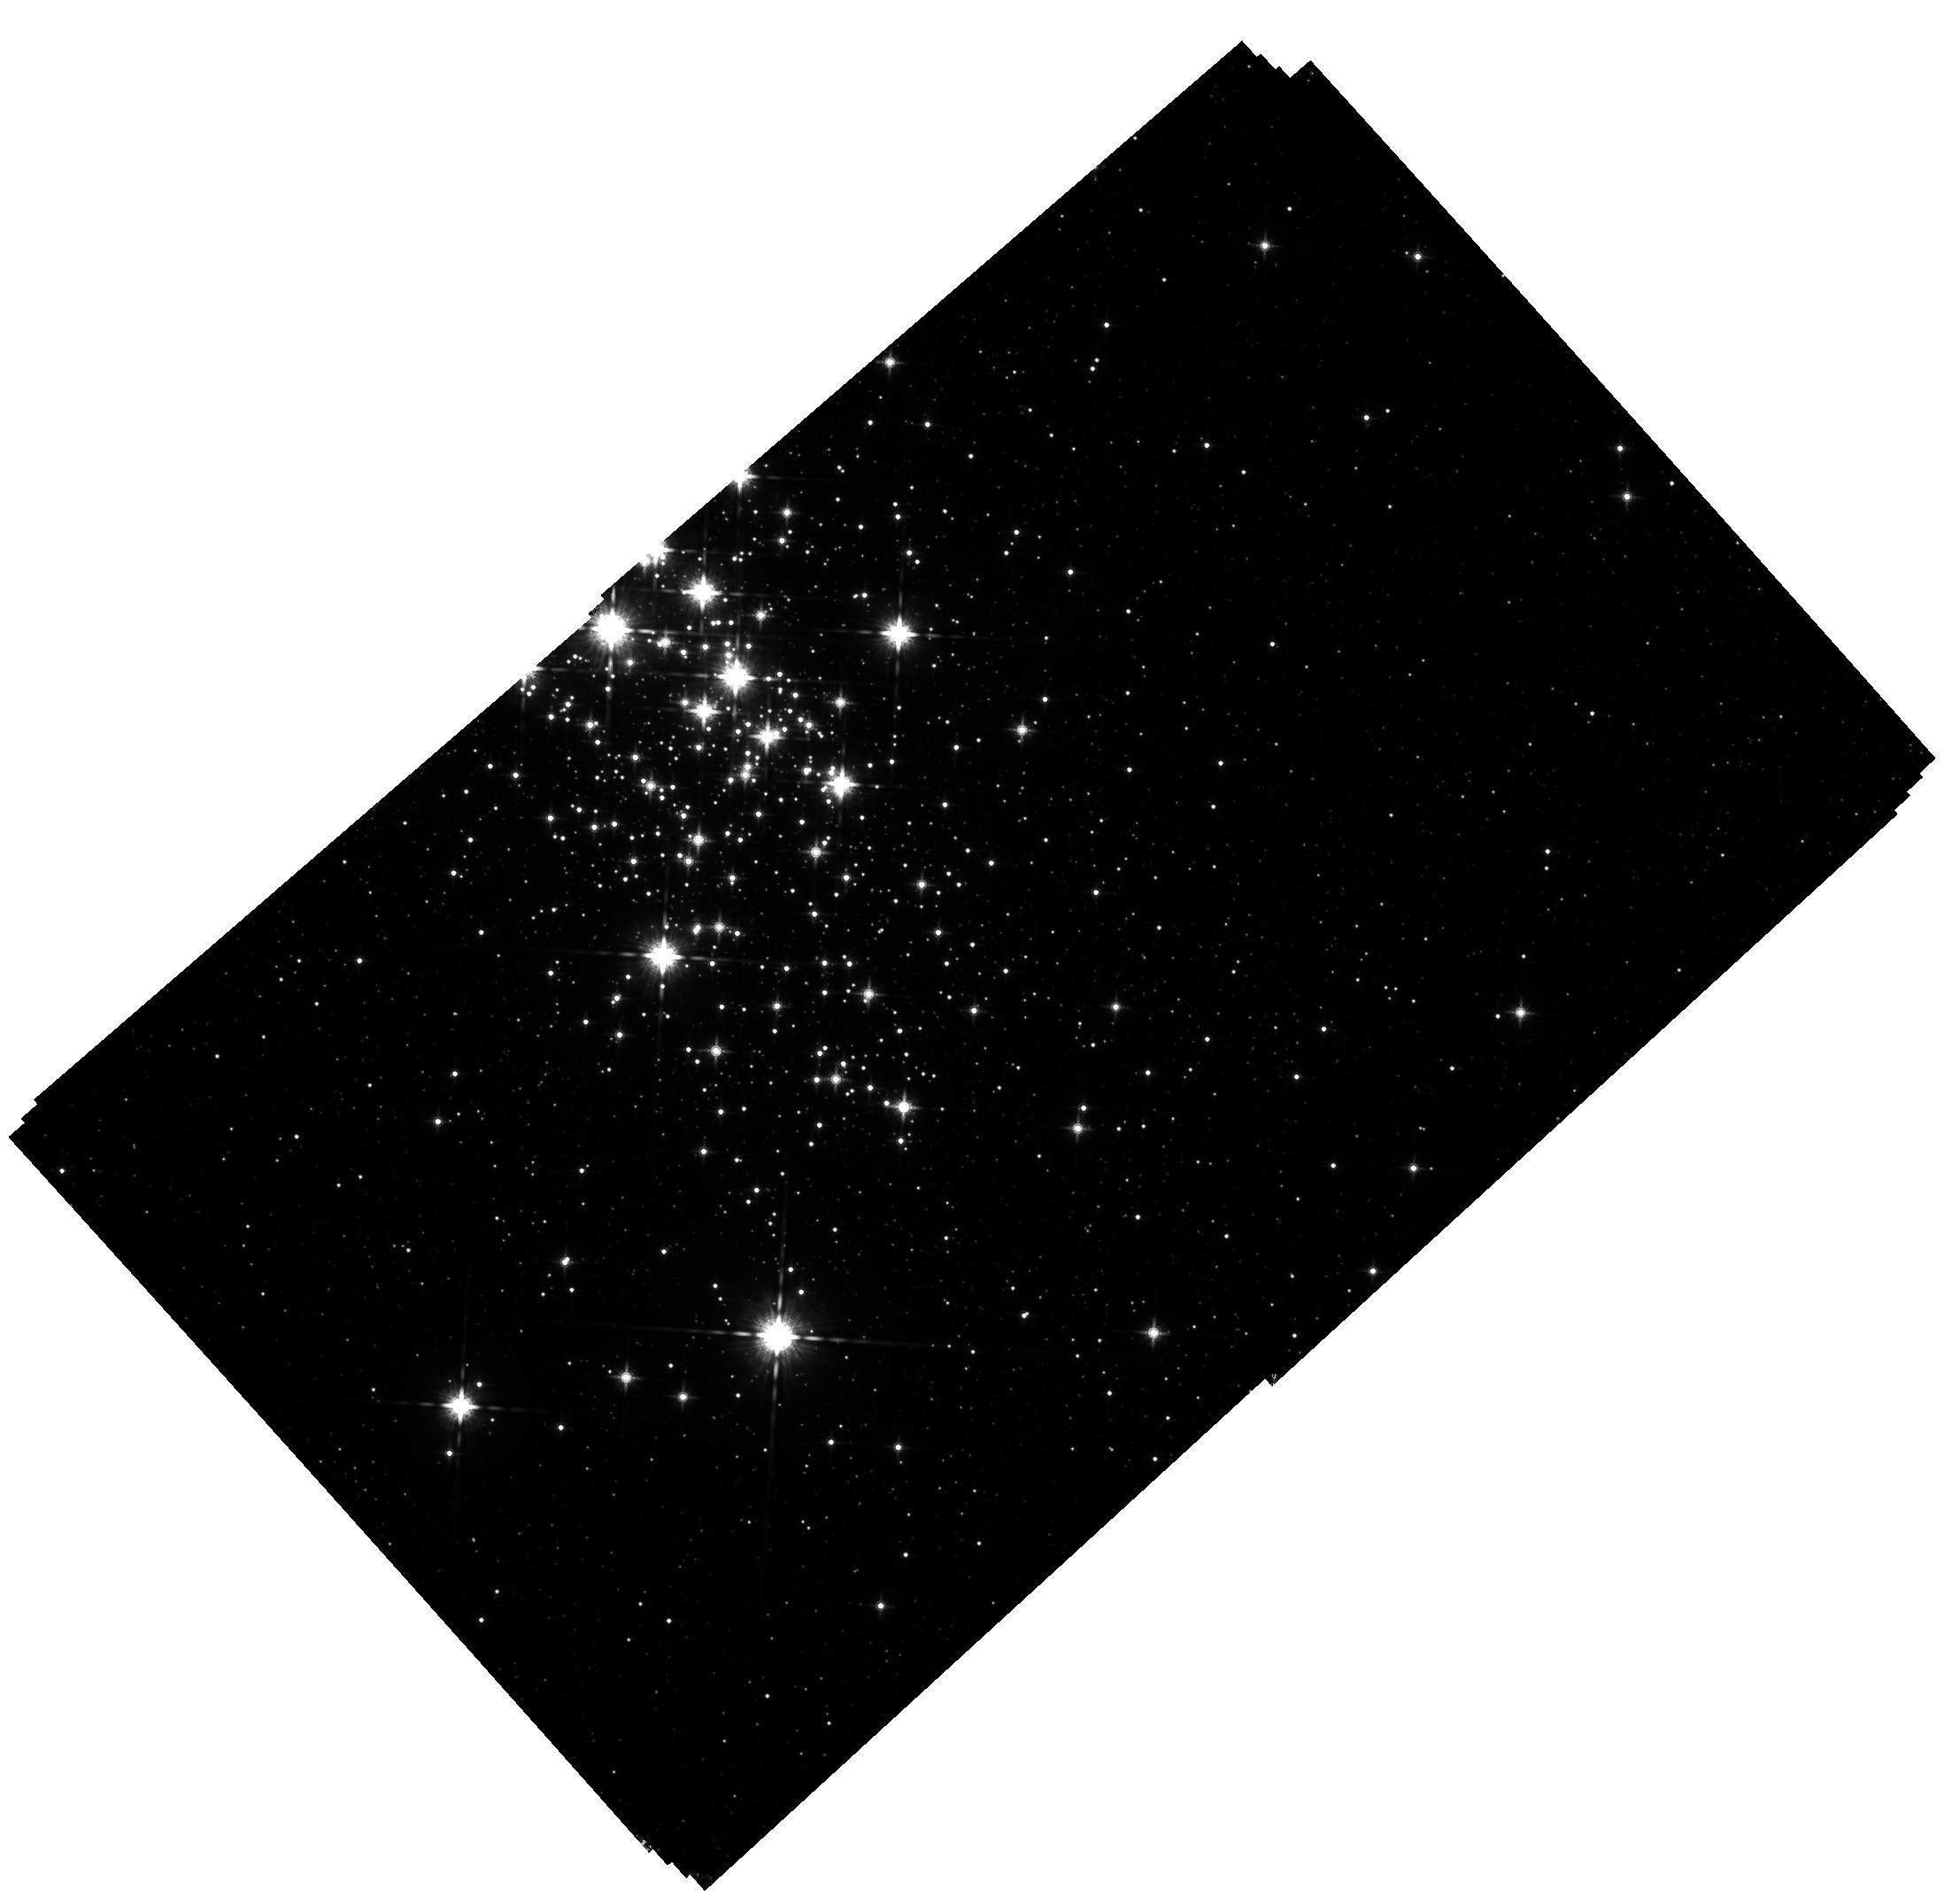
Target: CL-WESTERLUND-1. Instrument: WFC3/IR. Filter: F160W. Exposure: 1.8 h. Observation ID: hst_17119_01_wfc3_ir_f160w_if1i01

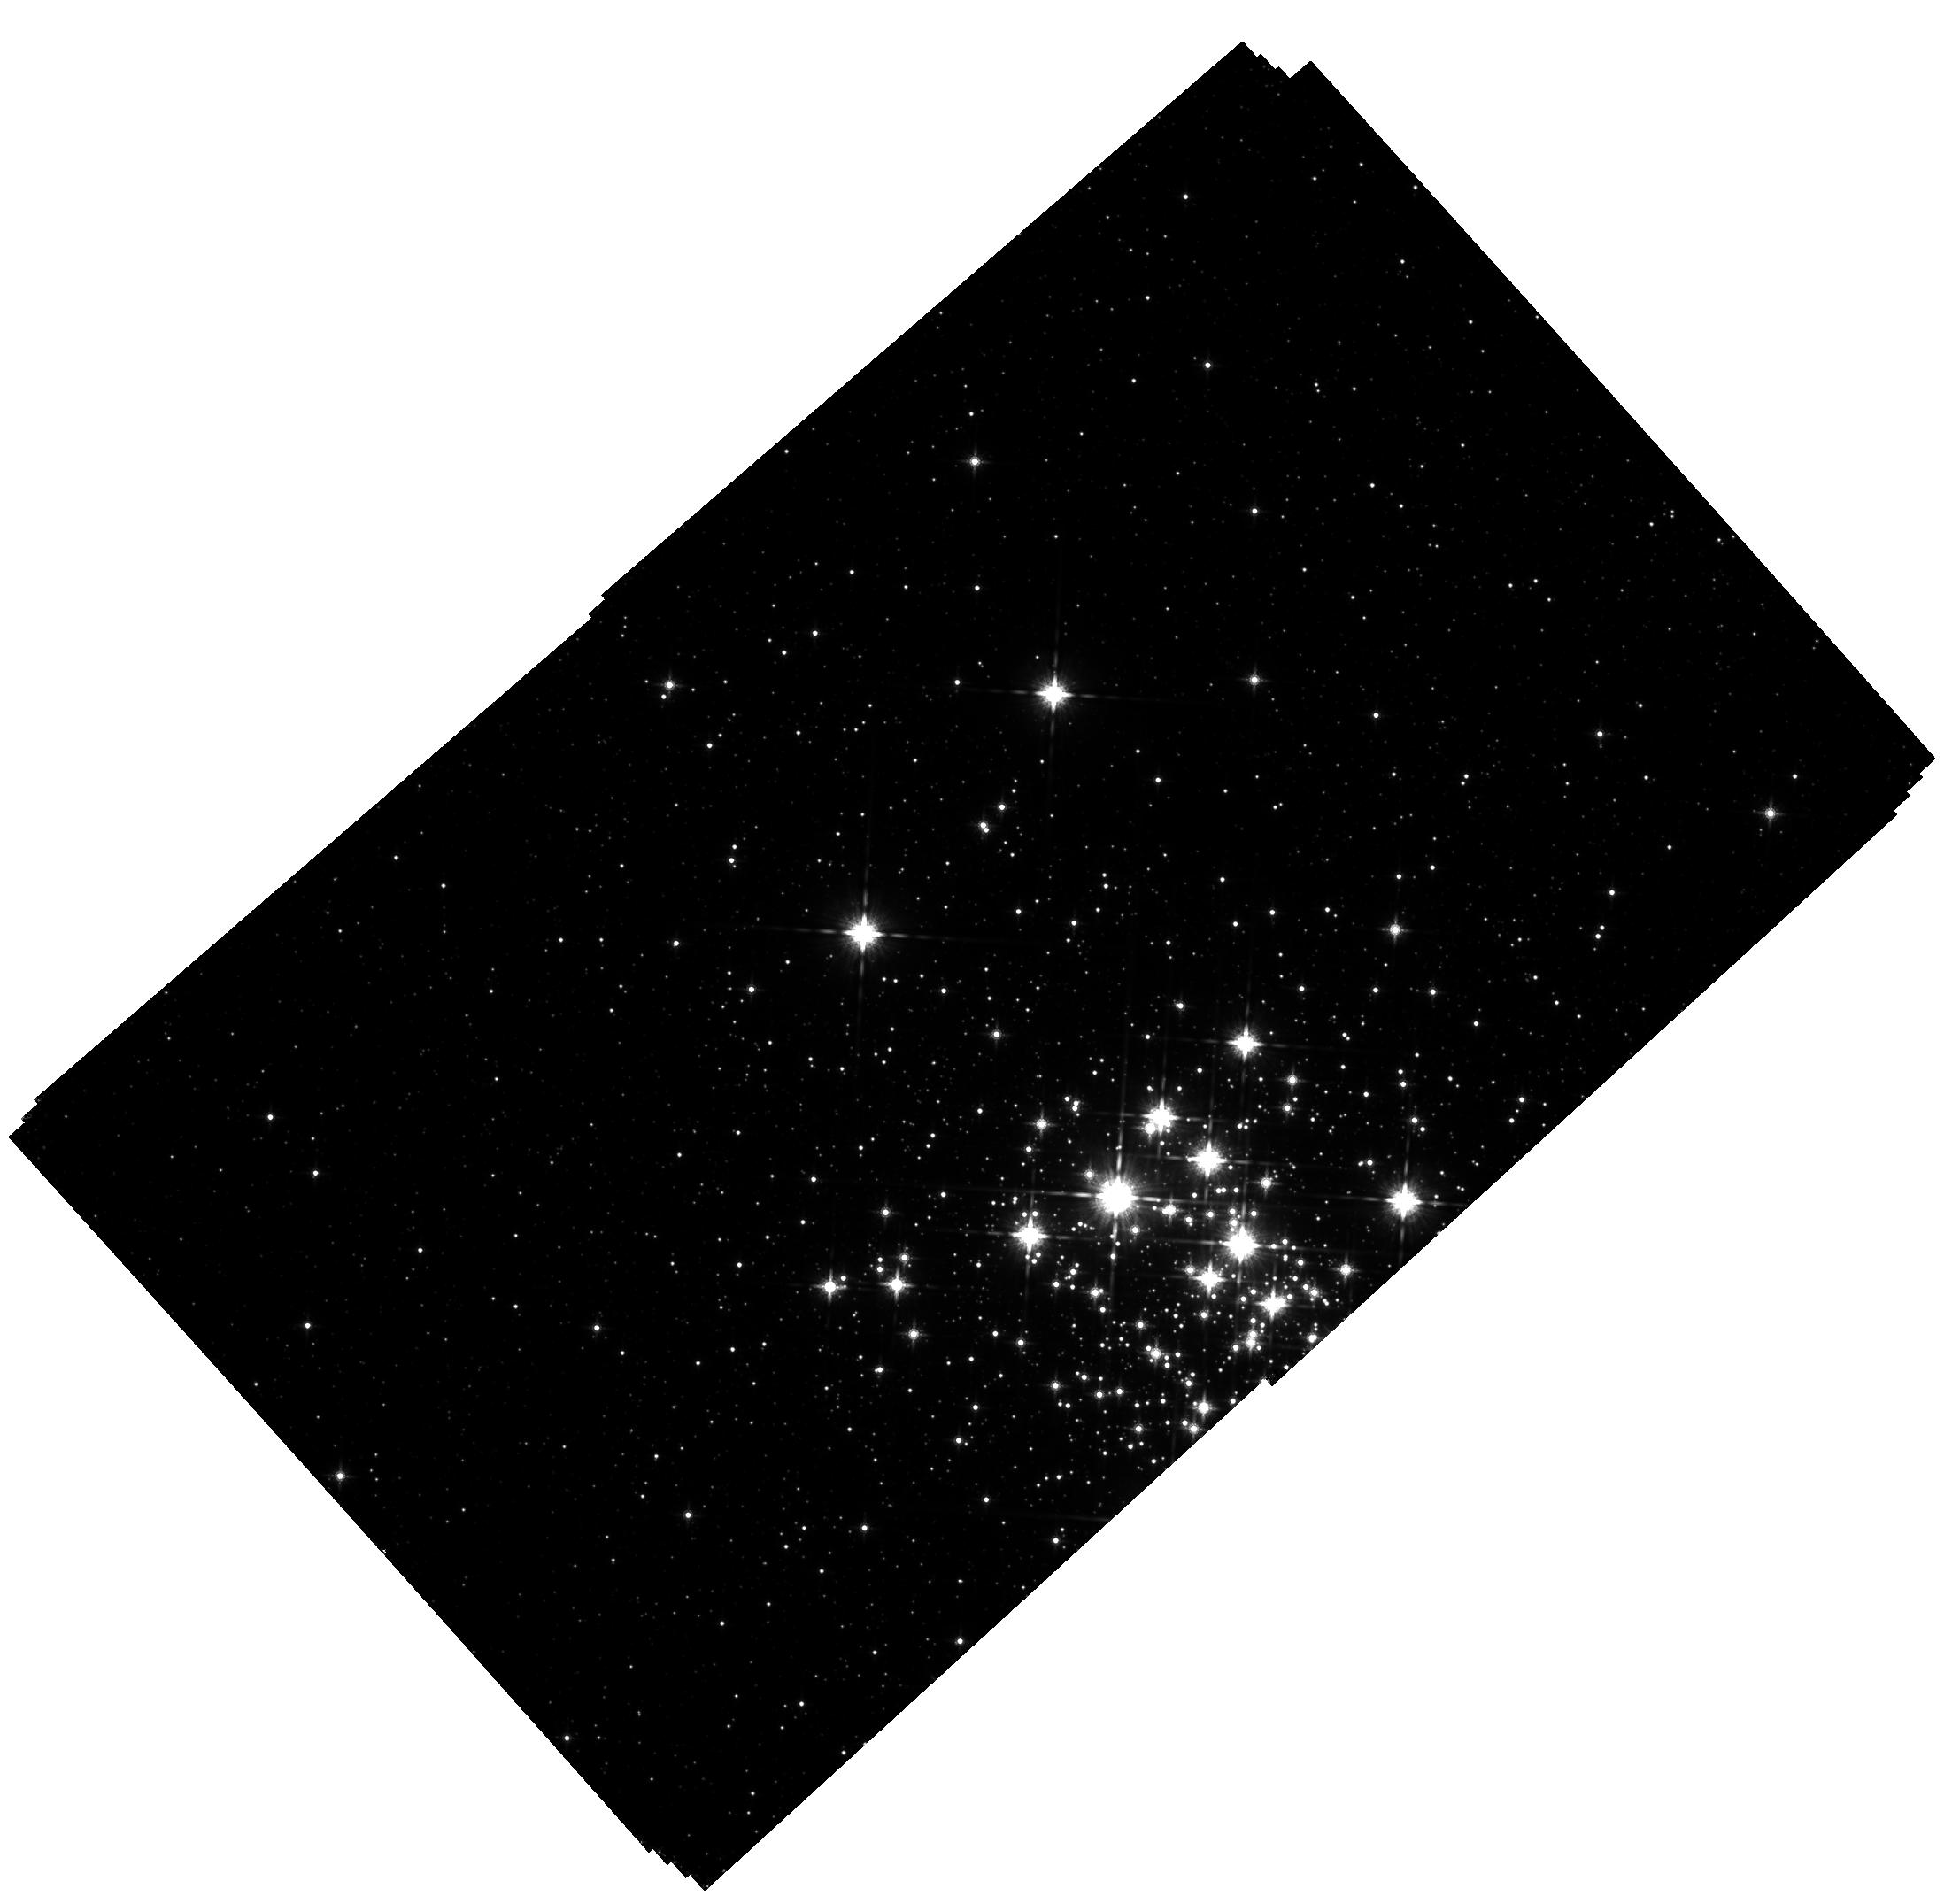
Target: CL-WESTERLUND-1. Instrument: WFC3/IR. Filter: F160W. Exposure: 1.9 h. Observation ID: hst_17119_02_wfc3_ir_f160w_if1i02

Completing the stellar census of Westerlund 1 (PI: Konopacky, Quinn)

We propose to obtain a new epoch of precise astrometry covering a 4'x4' extent of the massive, young cluster Westerlund 1. Previous epochs of HST data have been used to determine cluster membership for the full cluster down to a mass limit of 1.4 Msun using proper motions derived from a combination of optical and near infrared data. By adding an additional epoch of astrometry from WFC3-IR, we will be able to confirm the full membership of the cluster down to 0.1 Msun. These observations will be used to map the full initial mass function (IMF) of the cluster, which we have tentatively found is bottom-light. Furthermore, the additional epoch of data will offer an improvement in proper motion precision by a factor of 3, enabling the measurement of velocities to ~1 km/s. Using this information, we will map the velocities as a function of mass to test star formation models. These data will provide new insight into the origin and universality of the IMF.